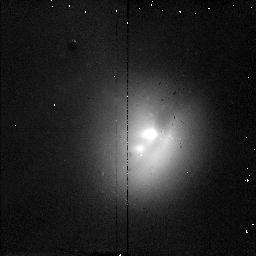
Target: COMET1995O1
Instrument: NICMOS/NIC2
Filter: F187N
Exposure: 2 min
Observation ID: n46s01050

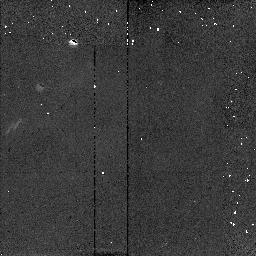
Target: COMET1995O1
Instrument: NICMOS/NIC2
Filter: F204M
Exposure: 6 min
Observation ID: n46s01030

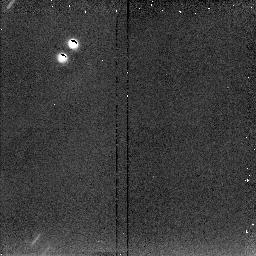
Target: COMET1995O1
Instrument: NICMOS/NIC2
Filter: F222M
Exposure: 6 min
Observation ID: n46s01040

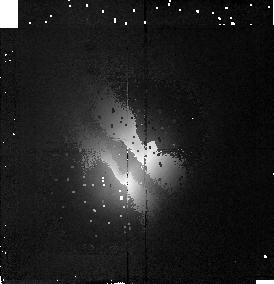
Target: COMET1995O1
Instrument: NICMOS/NIC2
Filter: F190N
Exposure: 3 min
Observation ID: n46s01020

High Spatial Resolution Imaging of Comet Hale-Bopp {C/1995 O1} (PI: McCarthy, Don W.)

Comet Hale-Bopp will provide an excellent opportunity for high-resolution imaging of the nuclear and inner coma regions of a bright comet. Observations in the near-infrared offer high contrast between the coma and nucleus since reflected sunlight/fluorescence are at a minimum and thermal emission from coma dust is important only at longer wavelengths. The primary scientific objective is to probe the production of gas and dust in the inner coma very near the nucleus and to monitor the emergence and activity of jet structures. Images will be obtained in/out of known spectral features due to water ice (2.04 microns), gaseous water (1.9 microns), and C2 (1.9-2.0 microns). If a nuclear rotation period has been determined prior to the time of the observations, this will be used to devise an optimal strategy for measuring the nuclear brightness as a function of rotational phase. There also exists the possibility that the nucleus will fragment or undergo enormous flaring, in which c ases it will be important to have repeated observations. Unfortunately, the comet's solar elongation angle is below HST limits in March '97 when it is closest to earth. Observations should be obtained as soon as possible after the comet emerges from solar avoidance between 25-27 August. Parallel imaging with STIS requires the maximum allowable roll angle of +5 deg.